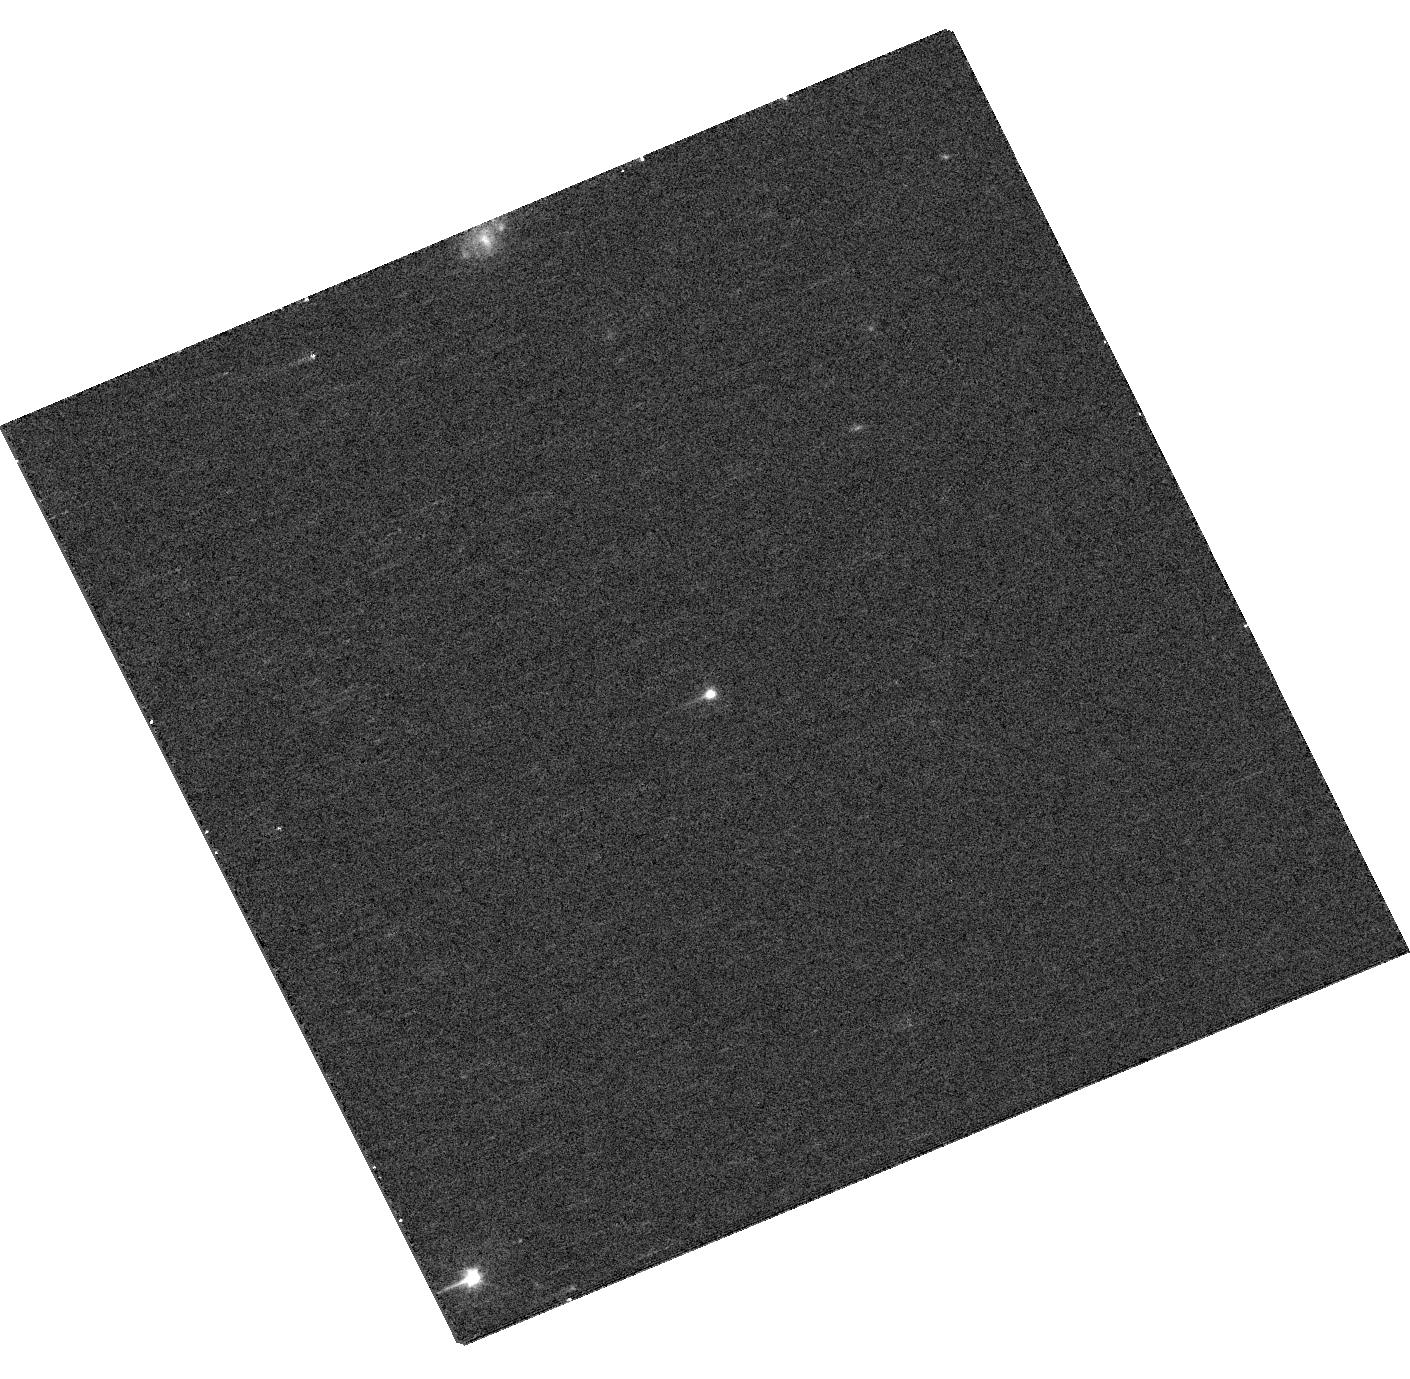
Target: 014748.27+152550.1. Instrument: WFC3/UVIS. Filter: F475W. Exposure: 8 min. Observation ID: hst_17455_31_wfc3_uvis_f475w_if8a31

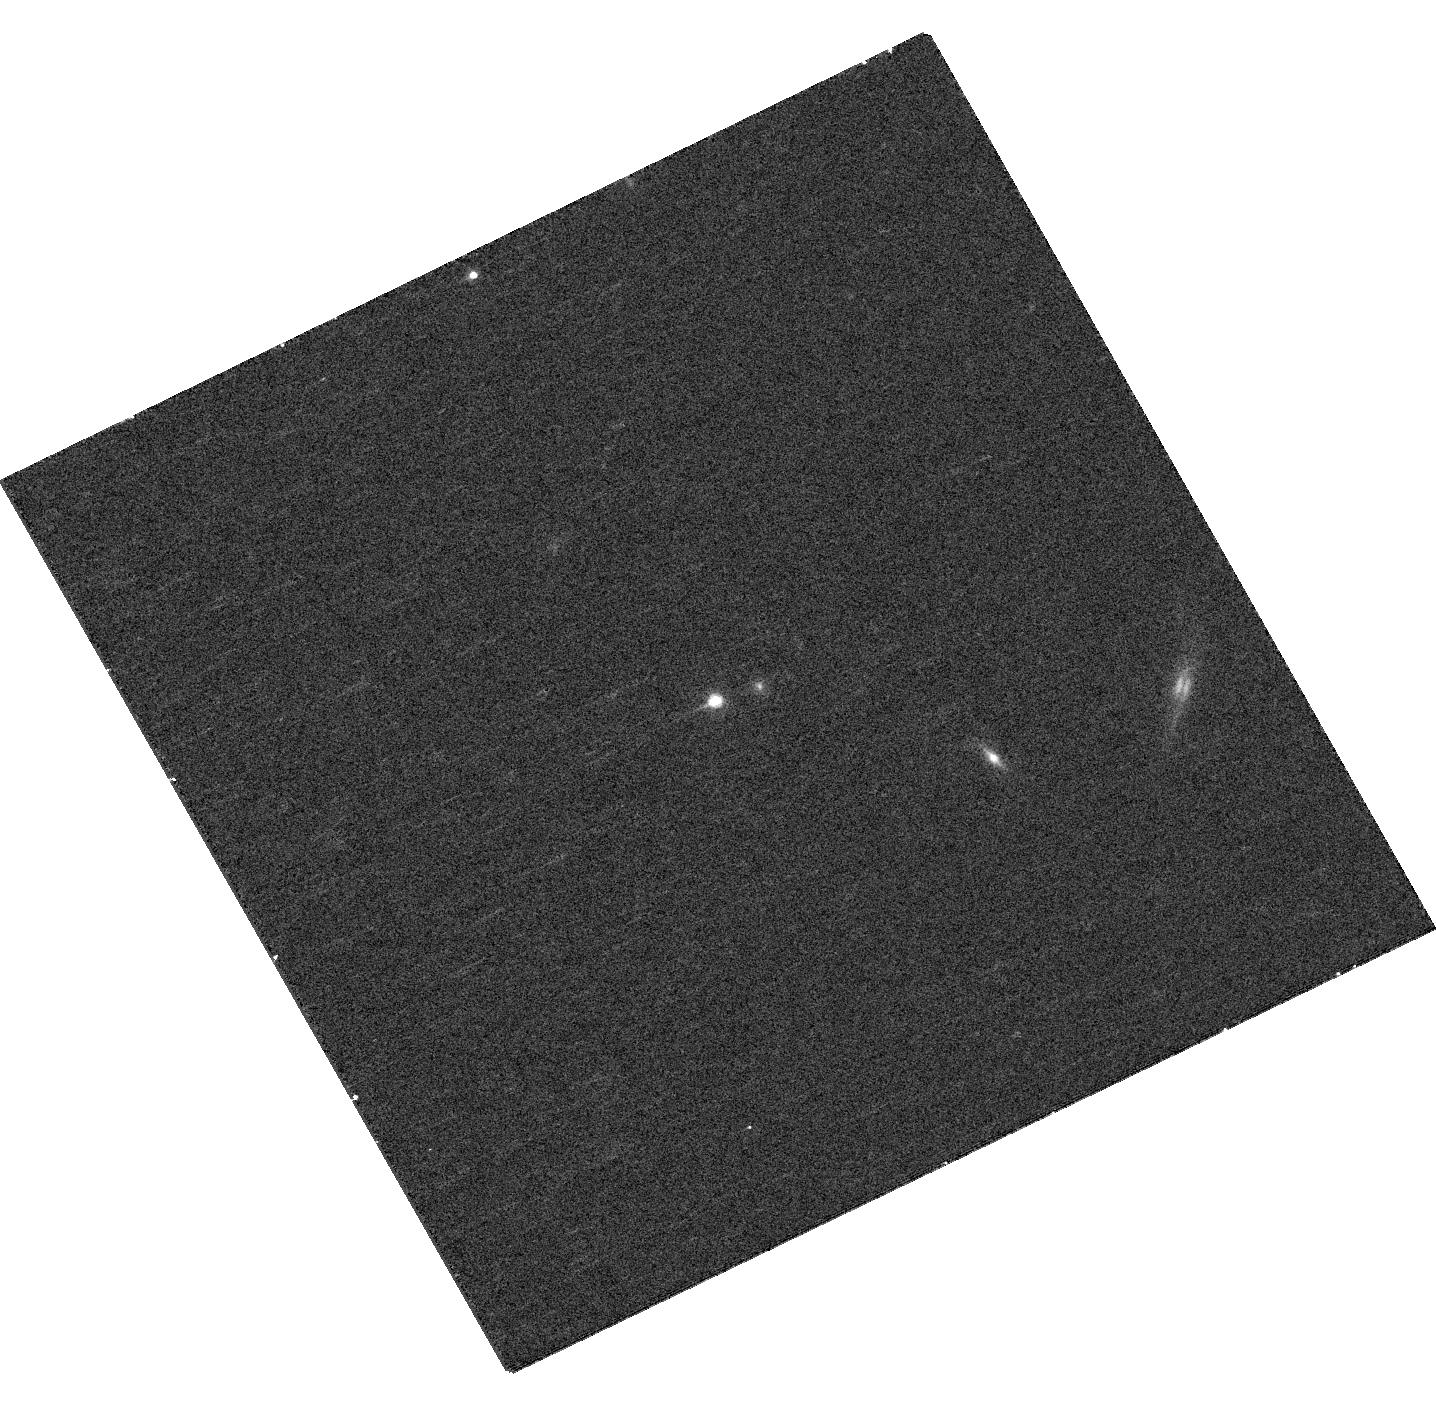
Target: 023035.56-074002.8. Instrument: WFC3/UVIS. Filter: F625W. Exposure: 8 min. Observation ID: hst_17455_46_wfc3_uvis_f625w_if8a46

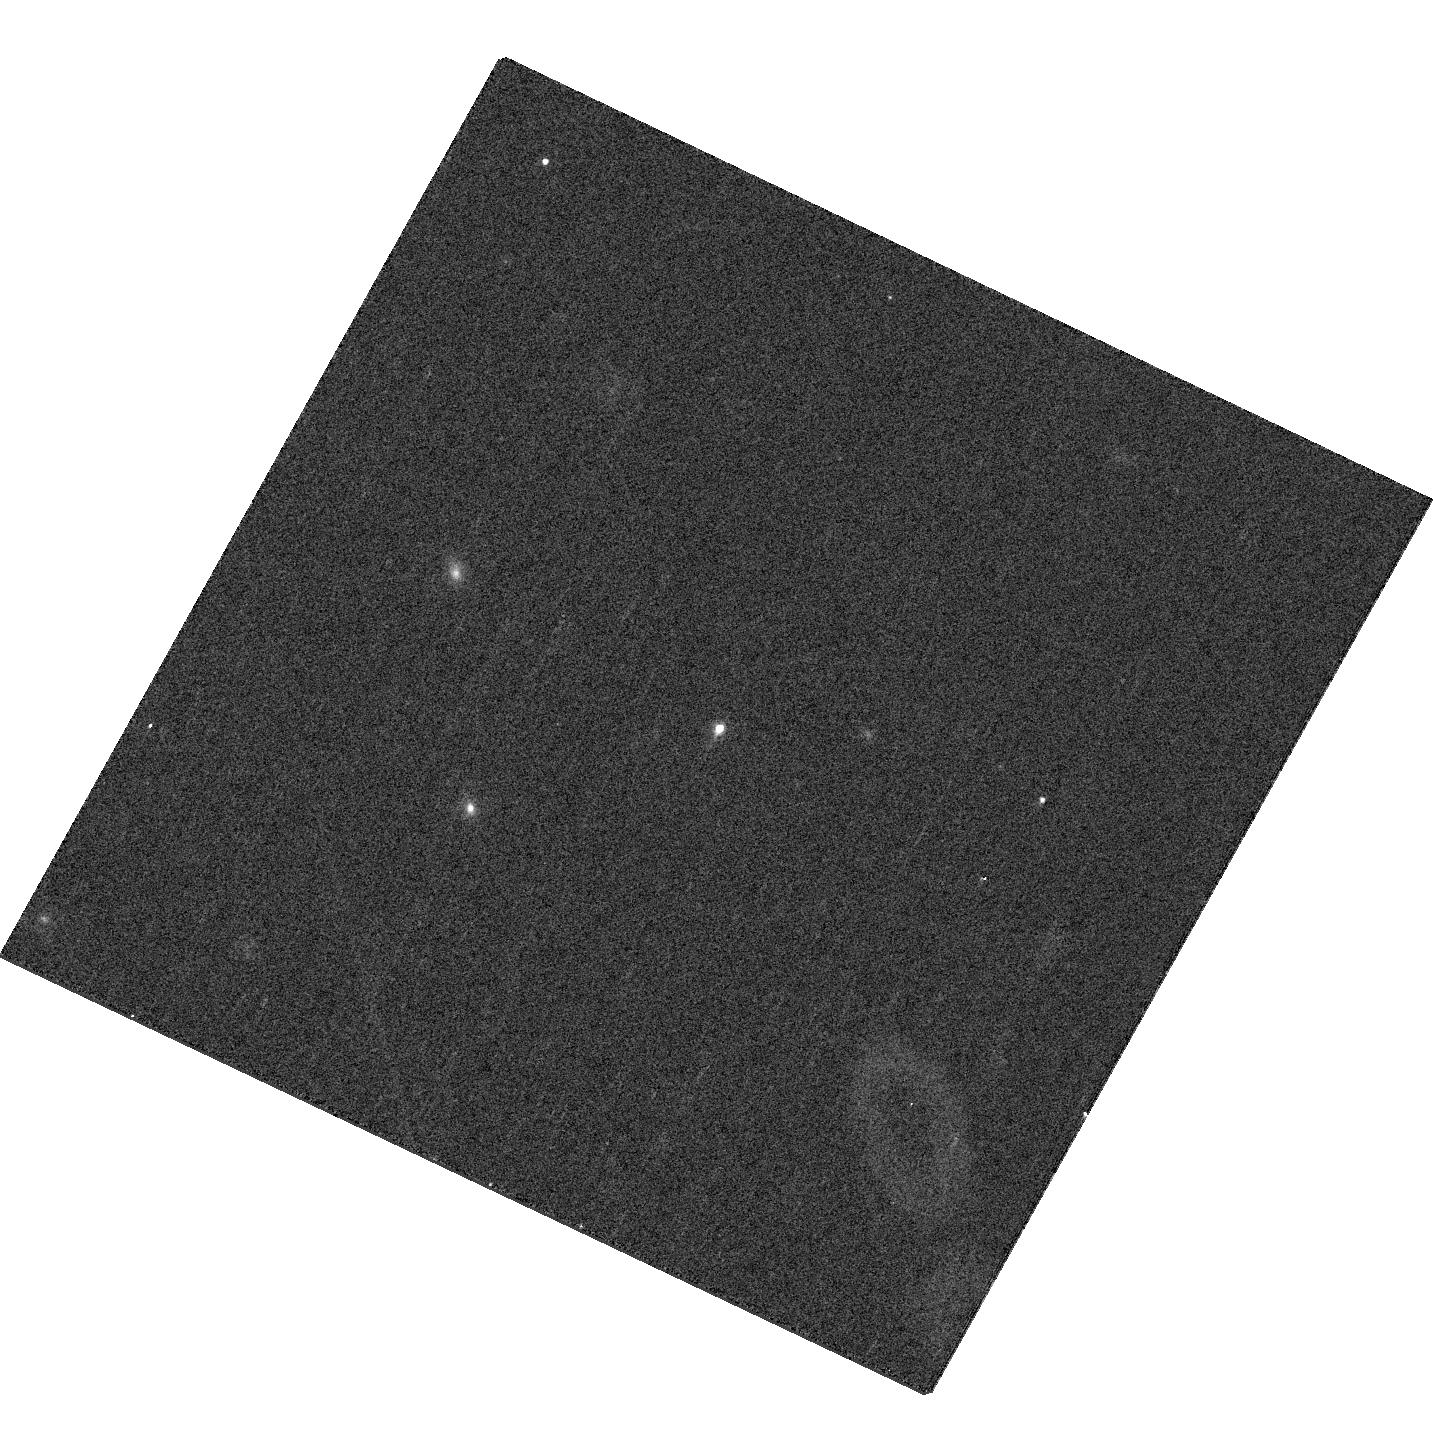
Target: 081636.80+323122.0. Instrument: WFC3/UVIS. Filter: F625W. Exposure: 8 min. Observation ID: hst_17455_69_wfc3_uvis_f625w_if8a69

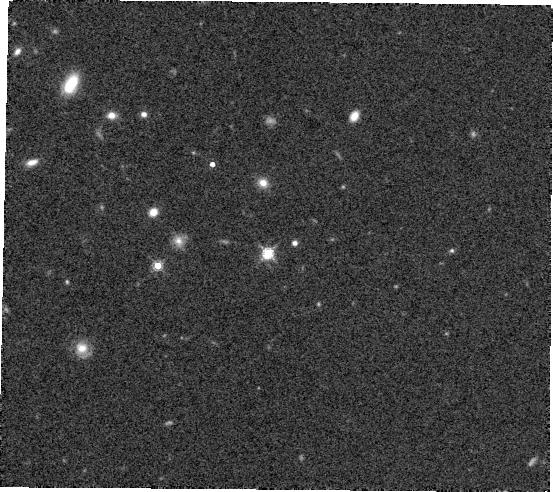
Target: 110147.87+423547.1. Instrument: WFC3/IR. Filter: F160W. Exposure: 7 min. Observation ID: hst_17455_0m_wfc3_ir_f160w_if8a0m

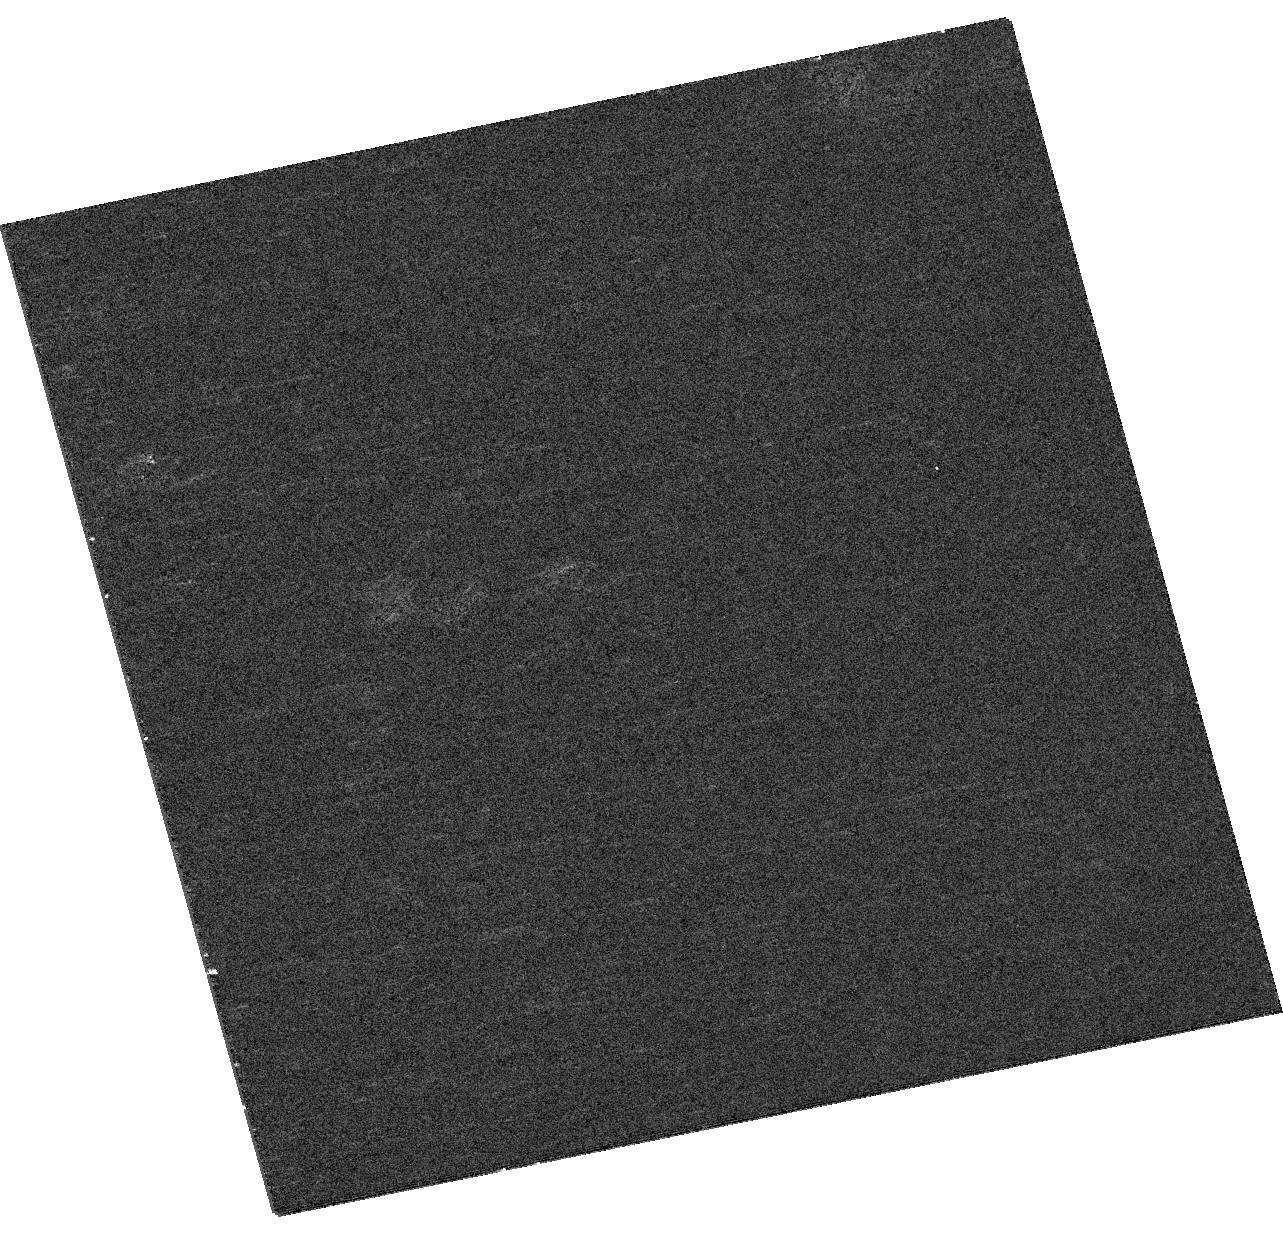
Target: 014433.91+284733.3. Instrument: WFC3/UVIS. Filter: F475W. Exposure: 8 min. Observation ID: hst_17455_5j_wfc3_uvis_f475w_if8a5j

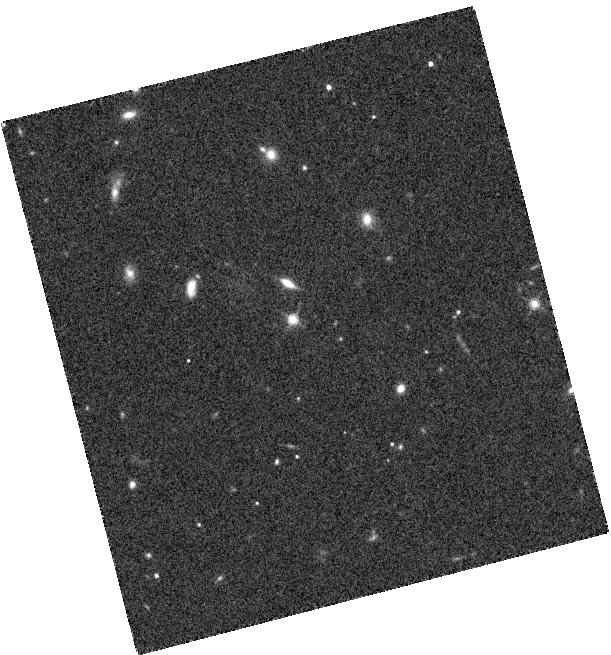
Target: 220613.04+031424.6. Instrument: WFC3/IR. Filter: F160W. Exposure: 7 min. Observation ID: hst_17455_3w_wfc3_ir_f160w_if8a3w

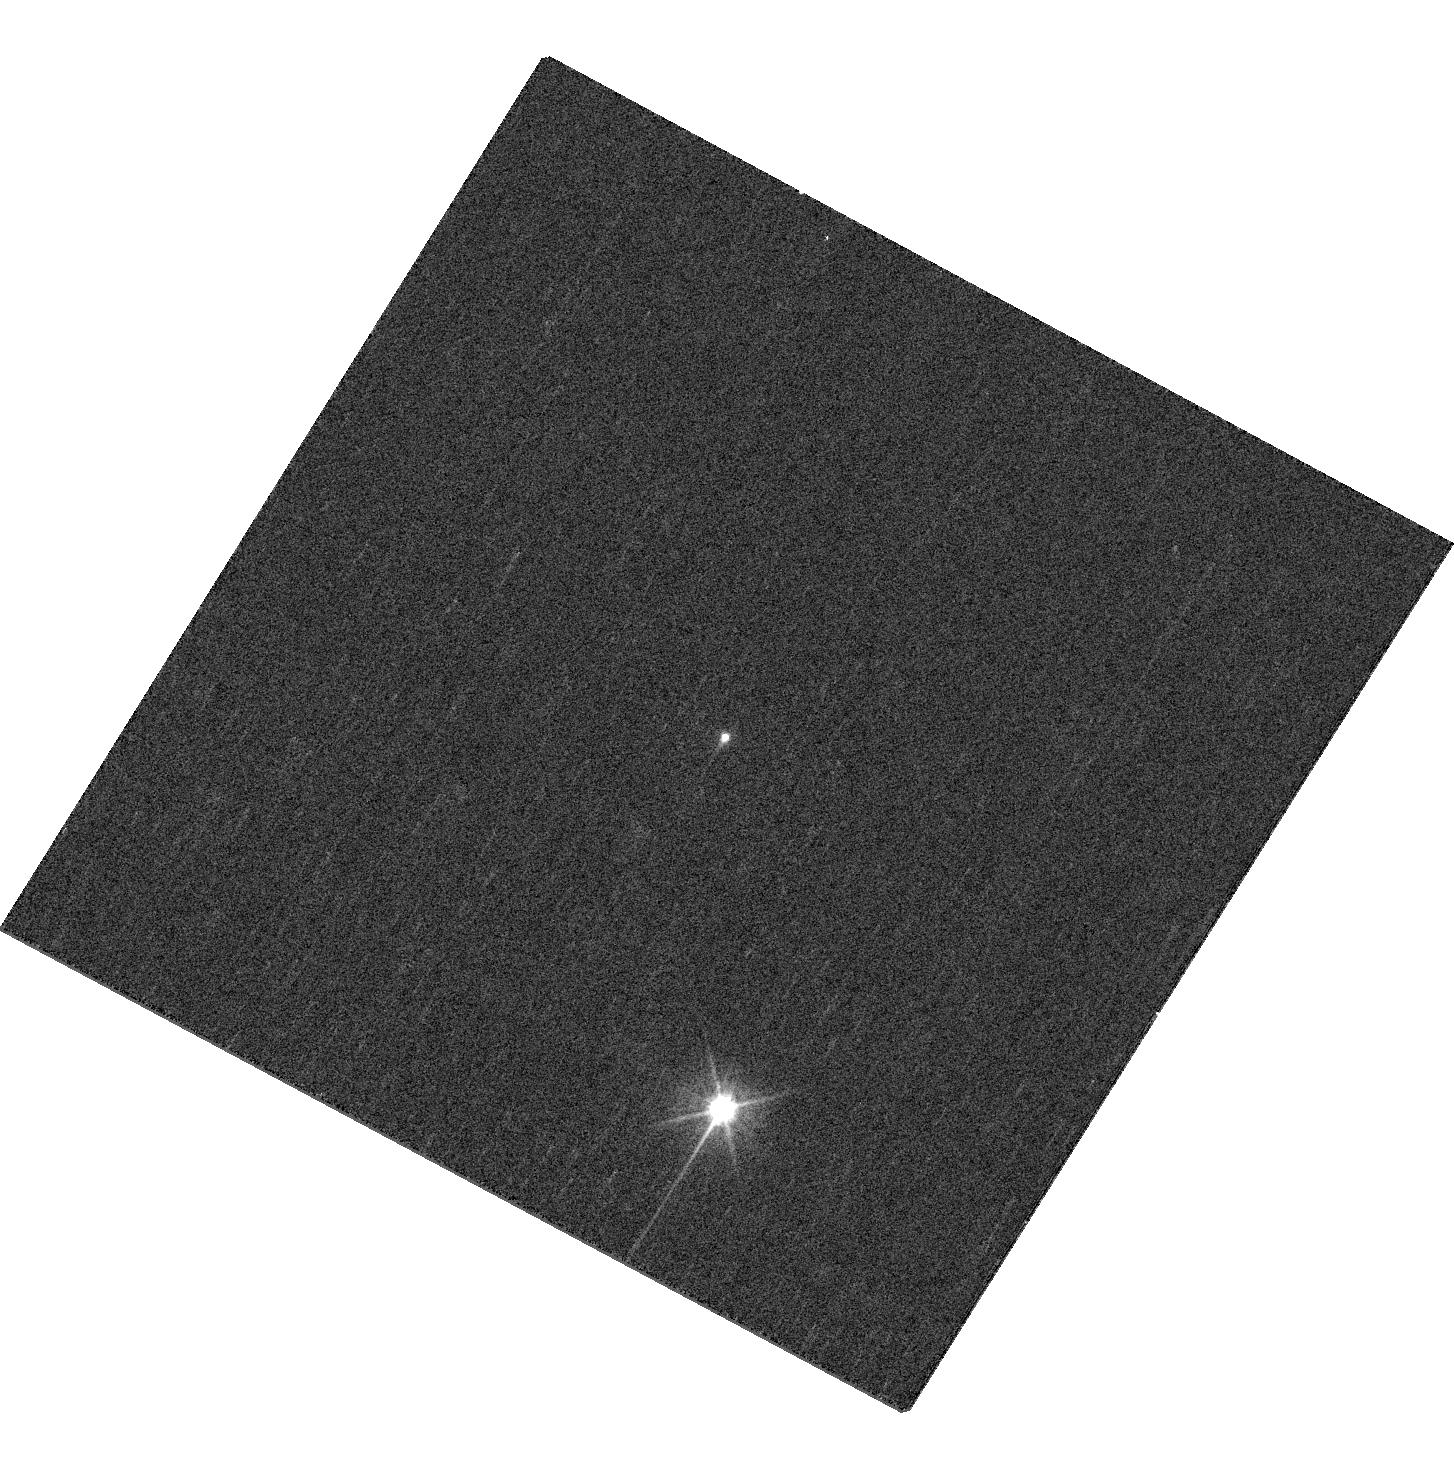
Target: 011724.55-052025.1. Instrument: WFC3/UVIS. Filter: F475W. Exposure: 8 min. Observation ID: hst_17455_19_wfc3_uvis_f475w_if8a19

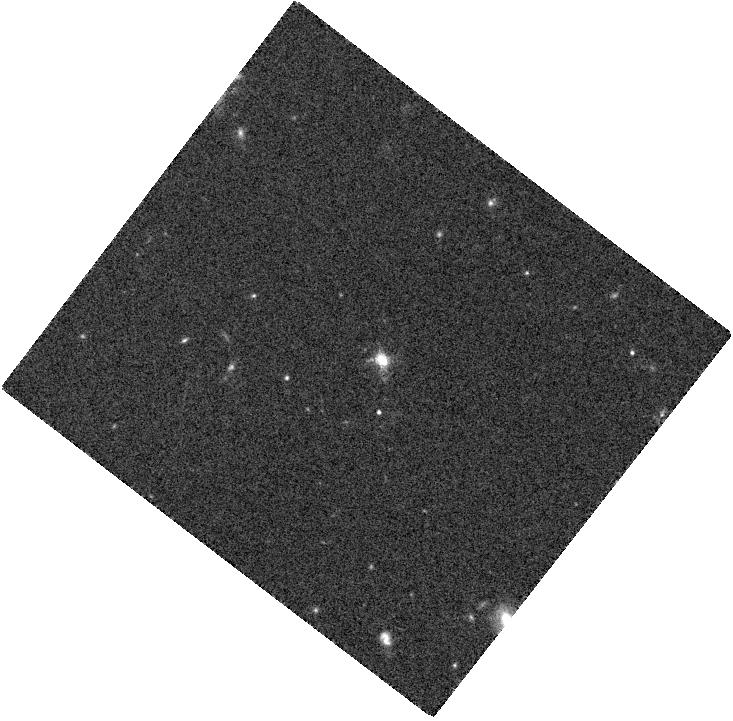
Target: 090501.12+585902.4. Instrument: WFC3/IR. Filter: F160W. Exposure: 7 min. Observation ID: hst_17455_80_wfc3_ir_f160w_if8a80

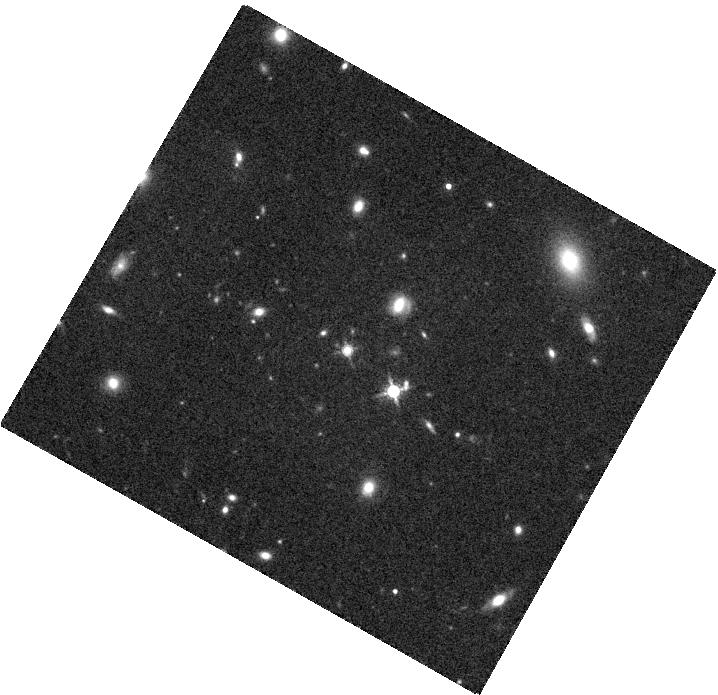
Target: 083135.16+251509.6. Instrument: WFC3/IR. Filter: F160W. Exposure: 7 min. Observation ID: hst_17455_74_wfc3_ir_f160w_if8a74

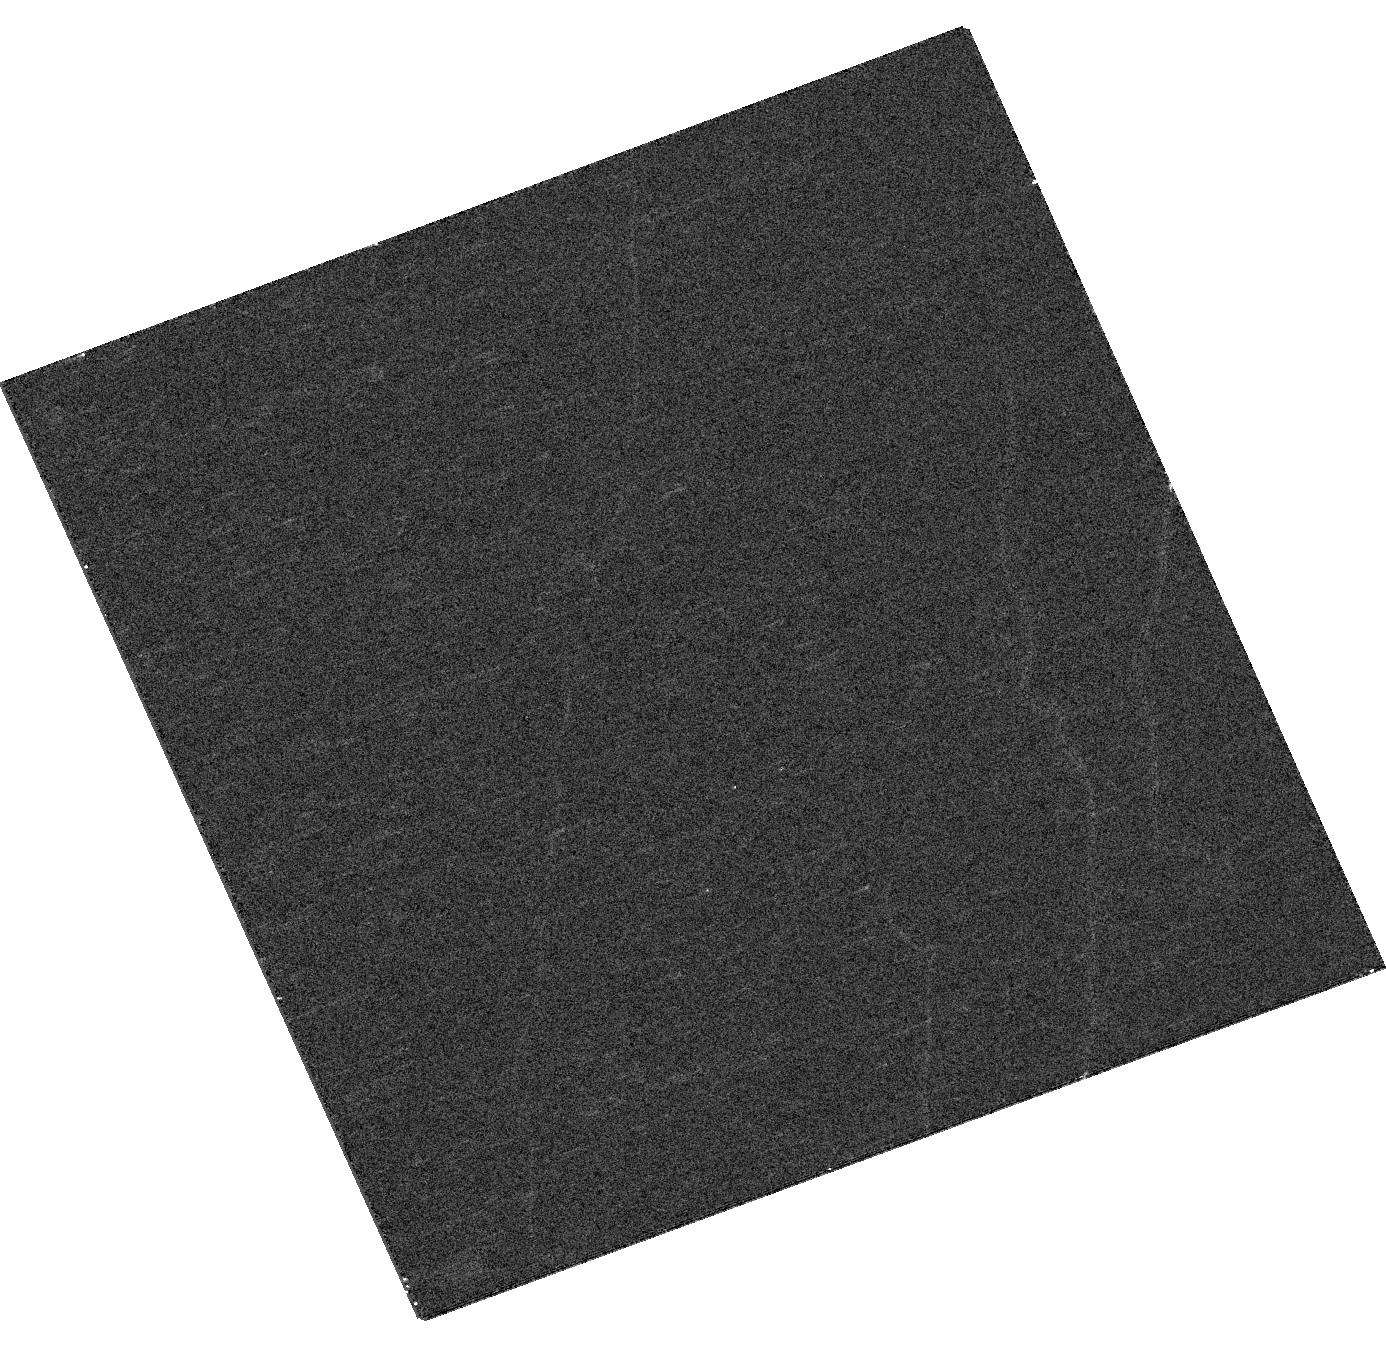
Target: 003715.88+205825.6. Instrument: WFC3/UVIS. Filter: F475W. Exposure: 8 min. Observation ID: hst_17455_13_wfc3_uvis_f475w_if8a13

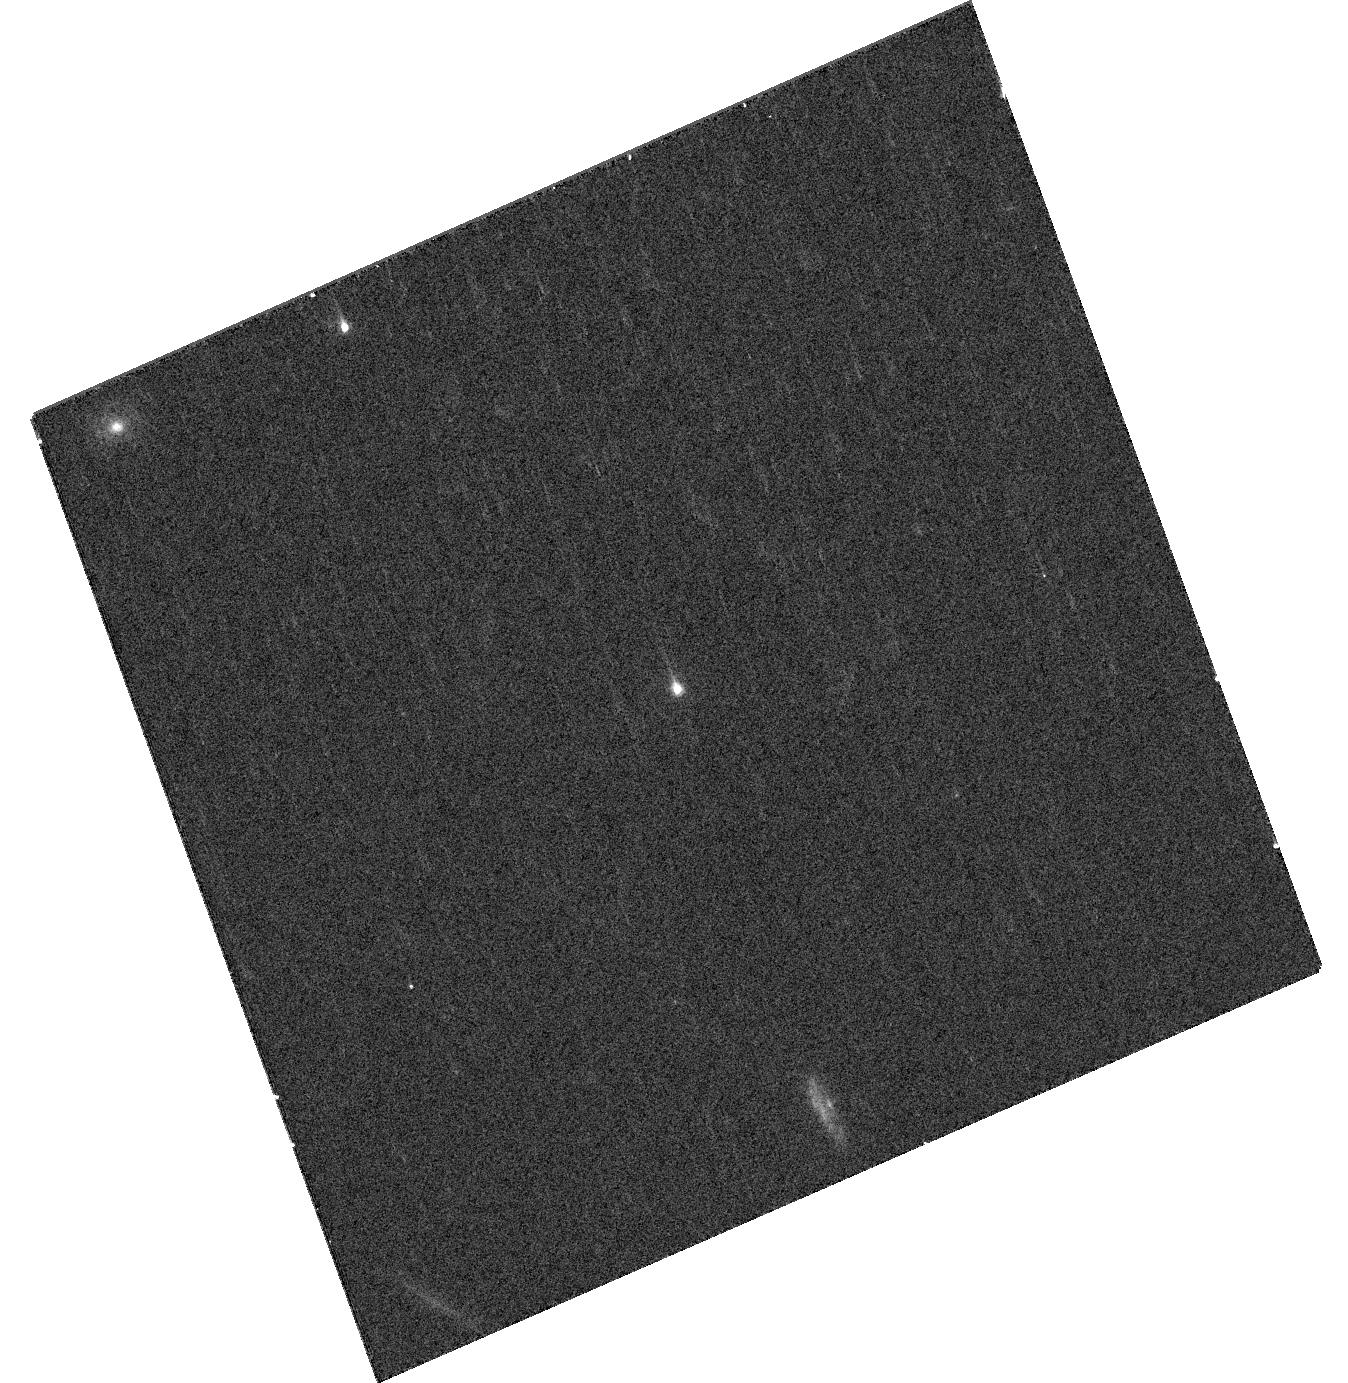
Target: 125710.24+550725.8. Instrument: WFC3/UVIS. Filter: F625W. Exposure: 8 min. Observation ID: hst_17455_2b_wfc3_uvis_f625w_if8a2b

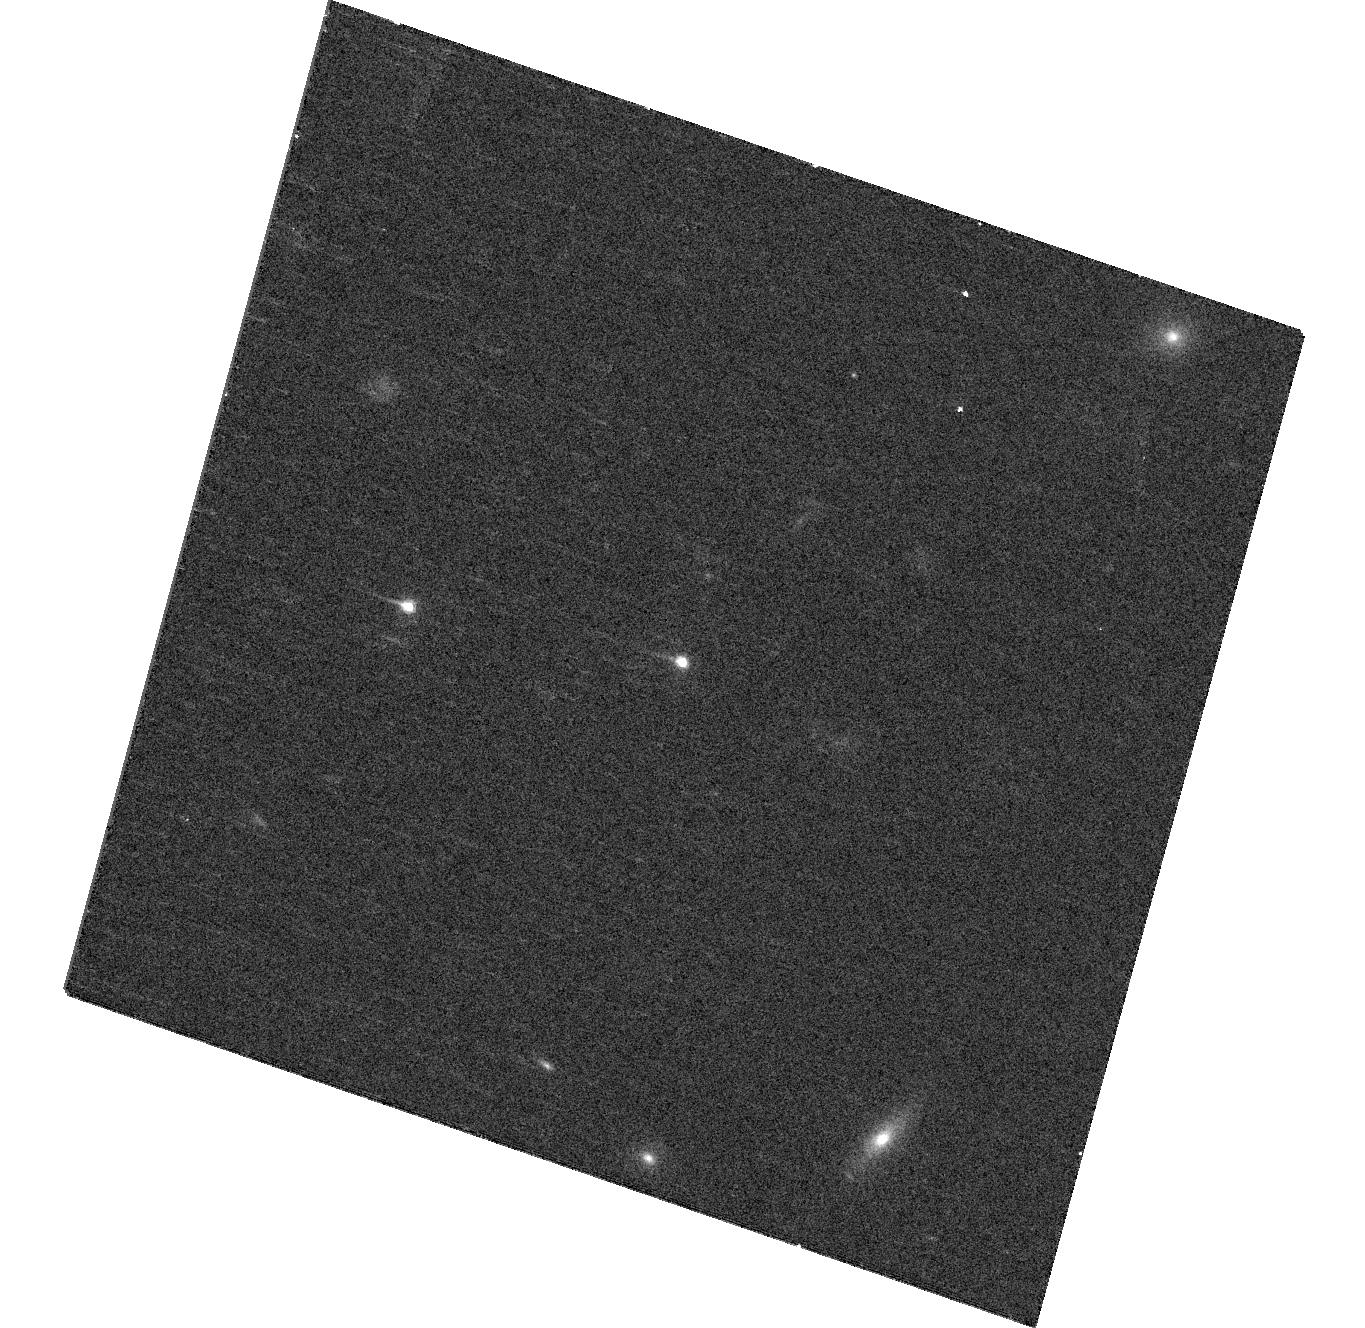
Target: 160037.58+344823.2. Instrument: WFC3/UVIS. Filter: F625W. Exposure: 8 min. Observation ID: hst_17455_3l_wfc3_uvis_f625w_if8a3l

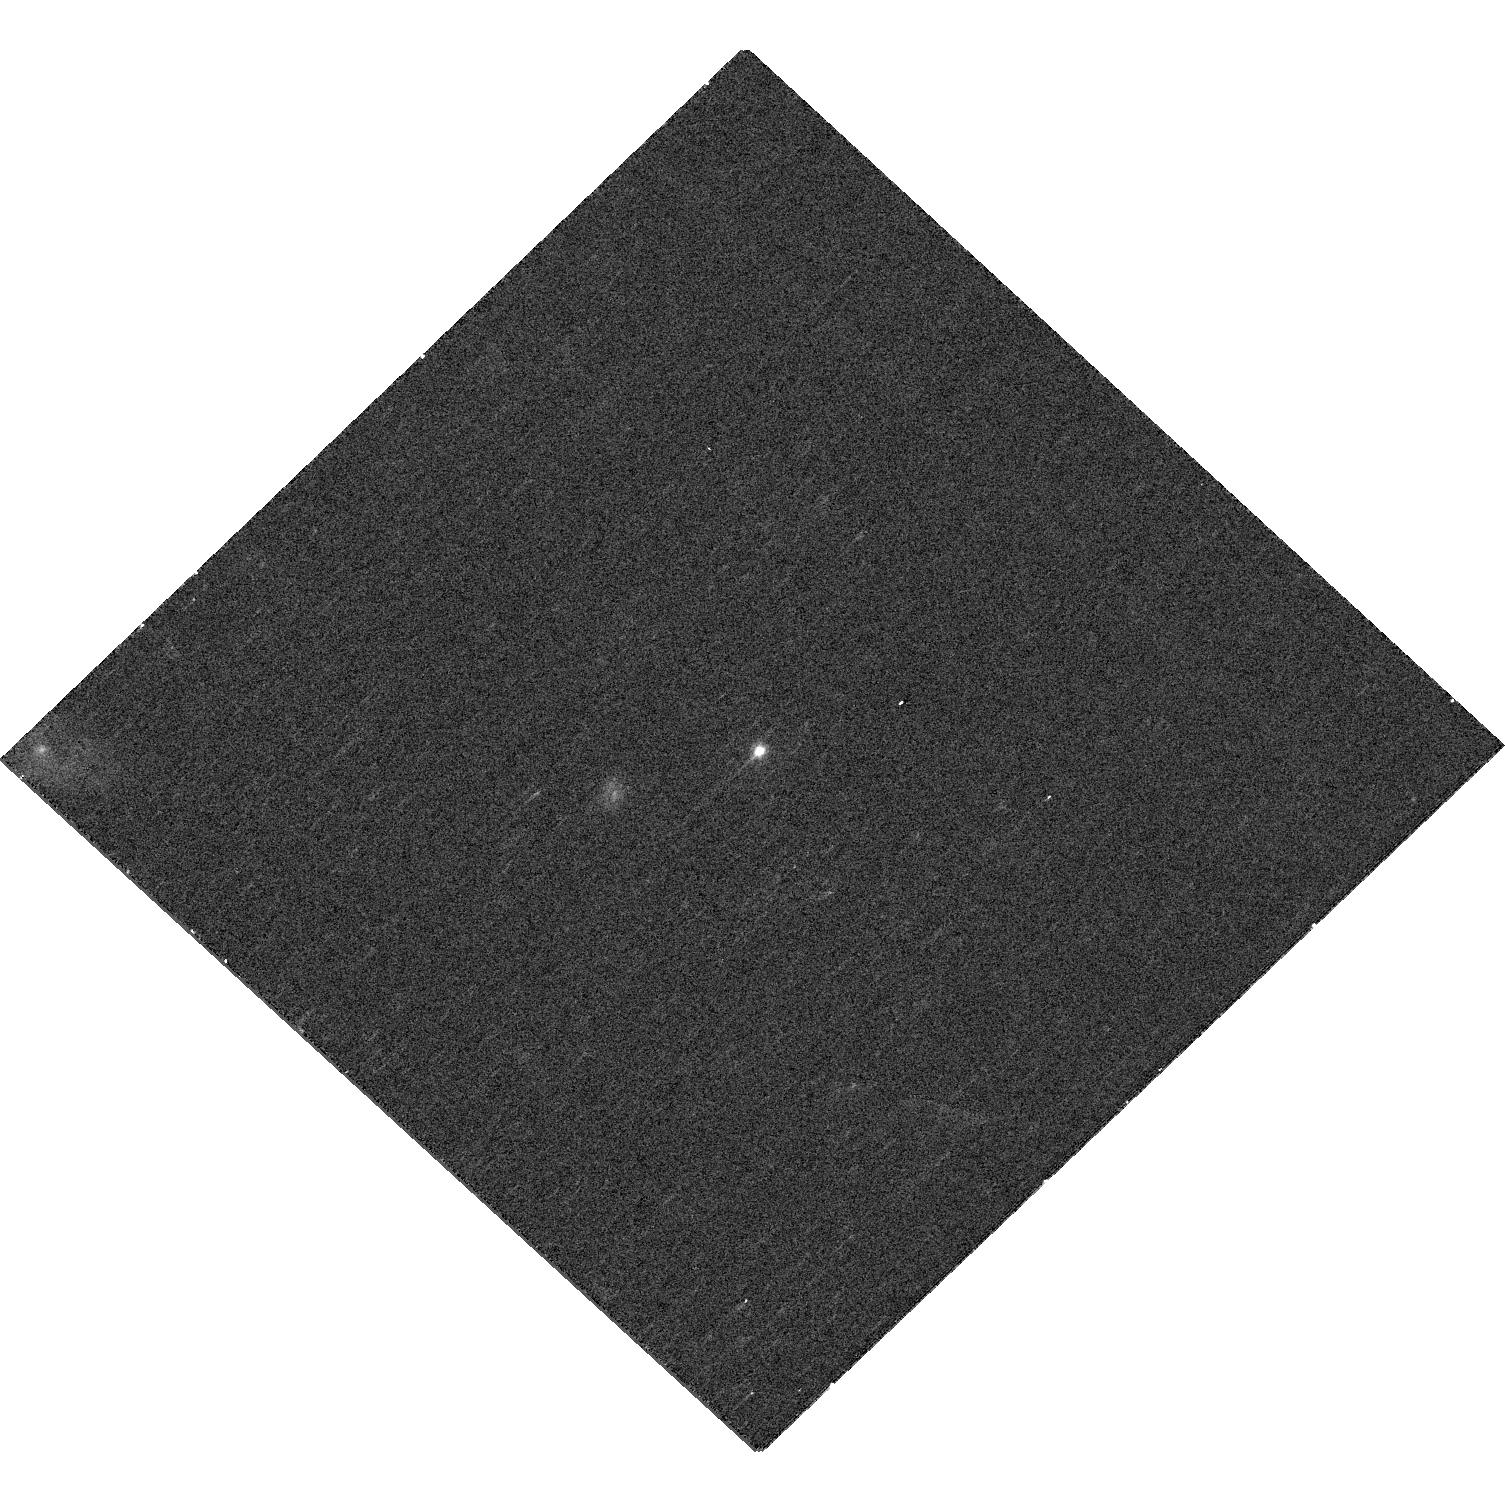
Target: 020626.46-002625.6. Instrument: WFC3/UVIS. Filter: F475W. Exposure: 8 min. Observation ID: hst_17455_37_wfc3_uvis_f475w_if8a37

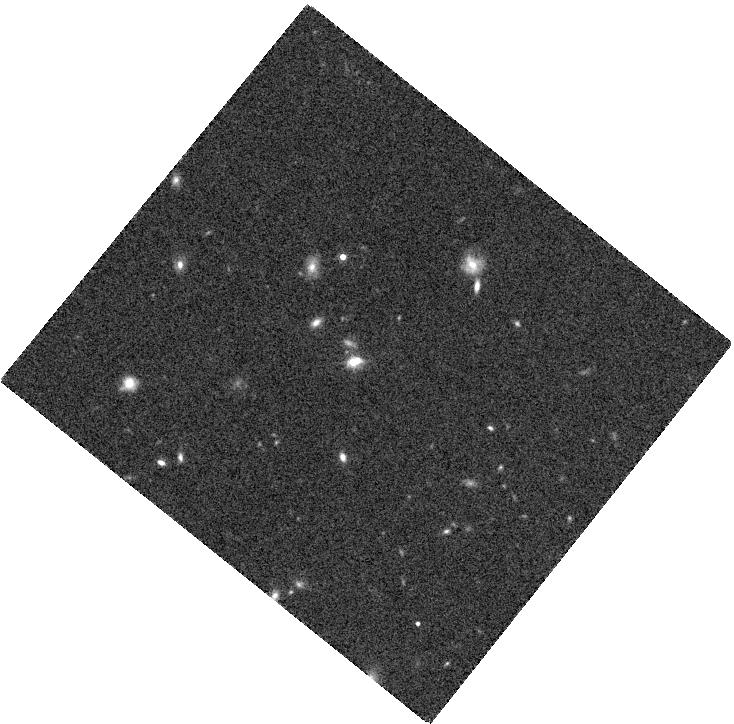
Target: 004127.45-020332.4. Instrument: WFC3/IR. Filter: F160W. Exposure: 7 min. Observation ID: hst_17455_5h_wfc3_ir_f160w_if8a5h

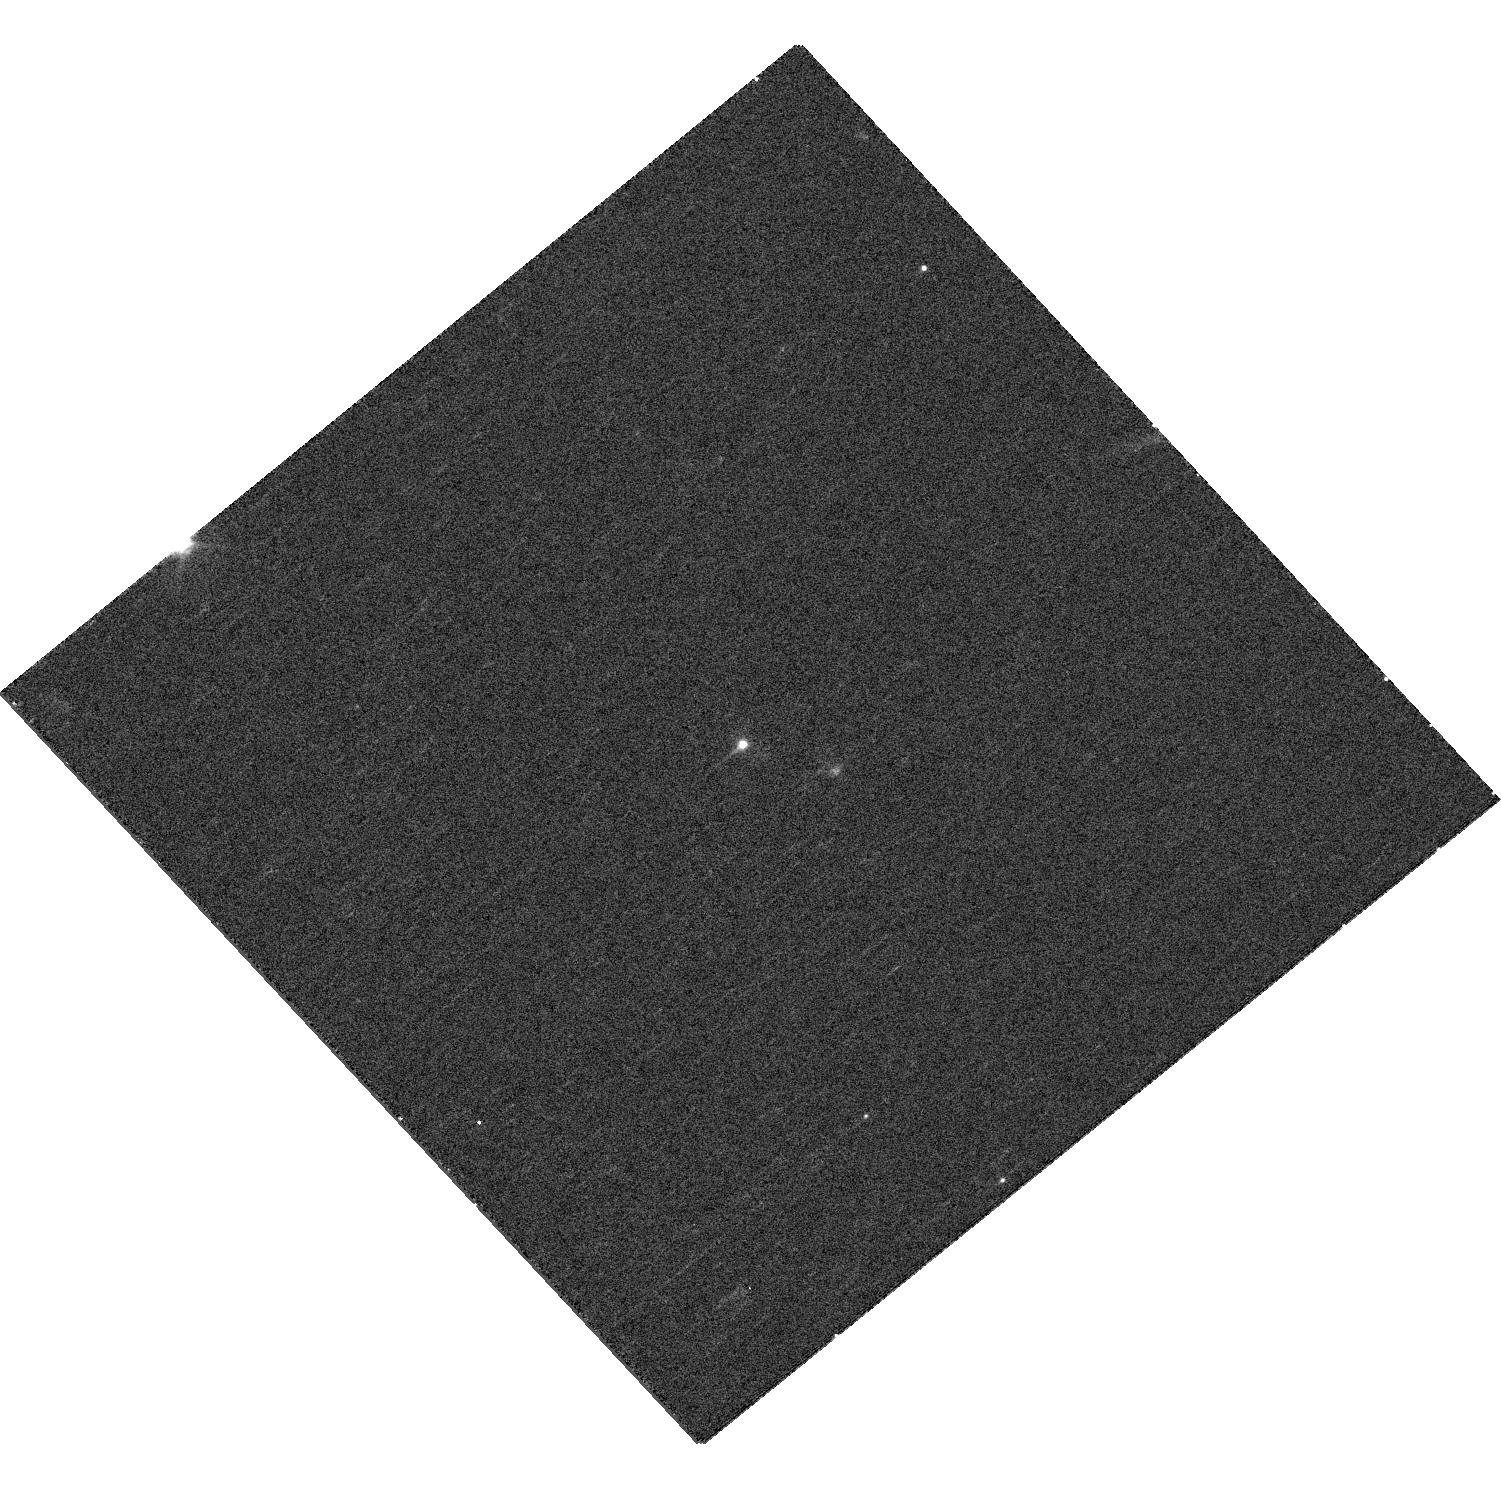
Target: 001306.12-025846.4. Instrument: WFC3/UVIS. Filter: F475W. Exposure: 8 min. Observation ID: hst_17455_04_wfc3_uvis_f475w_if8a04

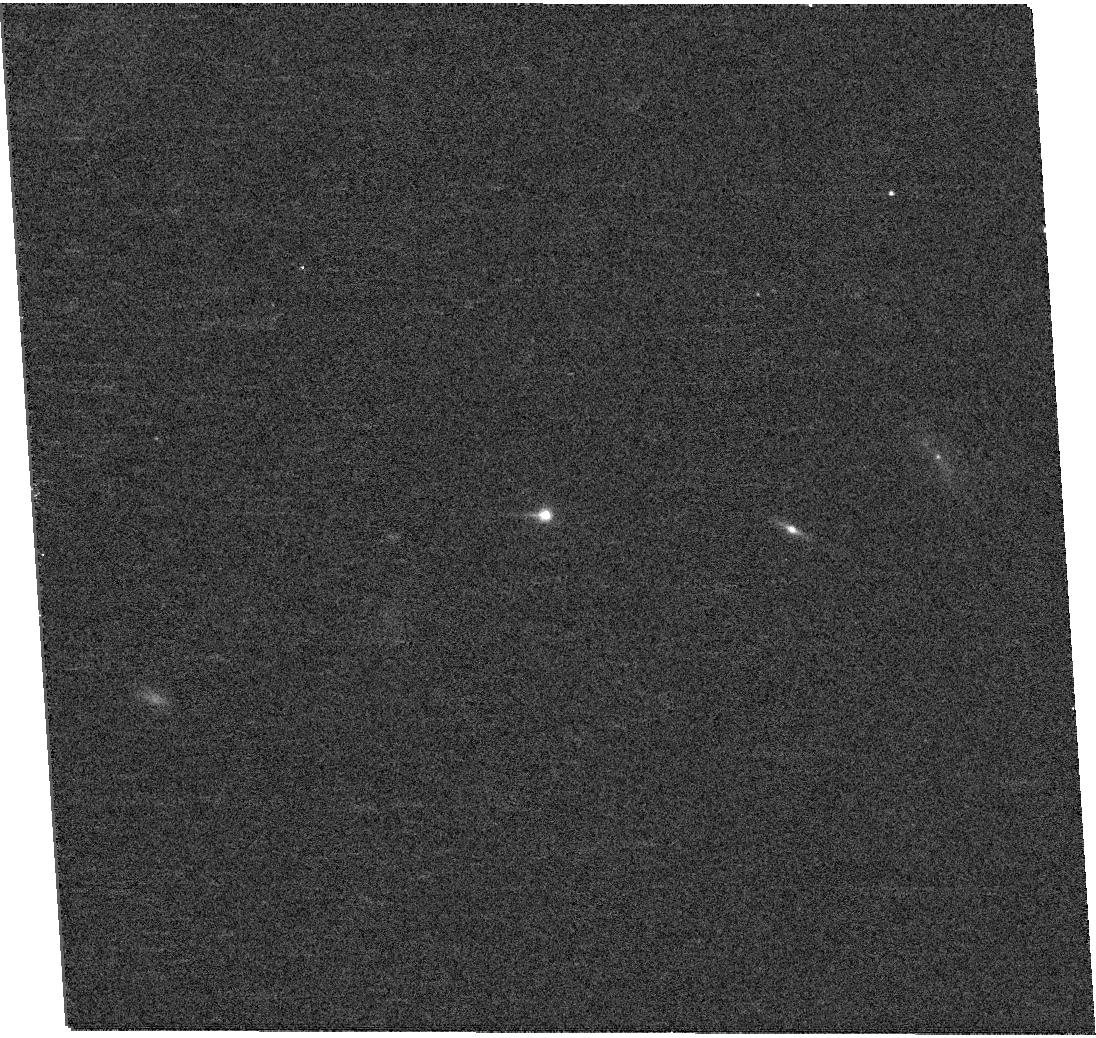
Target: 000905.74+281803.5. Instrument: WFC3/UVIS. Filter: F625W. Exposure: 8 min. Observation ID: hst_17455_02_wfc3_uvis_f625w_if8a02

A Snapshot Survey of Sub-arcsec Dual Quasars and Lenses at z>2 (PI: Shen, Yue)

The search for and characterization of the binary supermassive black hole (SMBH) population over cosmic history is a critical pathway to understanding galaxy/SMBH assembly and predicting low-frequency gravitational waves from the mergers of these SMBHs. The high-redshift (z>2) regime (i.e., the "quasar epoch") is of particiular importance, where SMBH accretion and global star formation reached their peak activity, and galaxy mergers occur much more frequently than at lower redshifts. This is also the regime where observations of close SMBH pairs significantly lag behind theories: due to observational limitations, there are few unambiguously confirmed SMBH pairs below ~10 kpc at z>2. Here we propose a WFC3 UVIS+IR snapshot imaging program of luminous z>2 quasars to systematically discover kpc-scale dual (unobscured) quasars and sub-arcsec lenses, using recently developed astrometric techniques with Gaia data that have been proven efficient in this redshift-separation regime. The three-band imaging (UVIS-F475W/F625W and IR-F160W) will resolve the pair at ~0.1" resolution, provide color information and detect a potential lens galaxy and/or merger features to assess the nature of the resolved pair. This program will produce an unprecedented large sample of kpc-scale quasar pairs at cosmic noon, which will not only provide the first quantitative constraints on this progenitor population of SMBH mergers, but also critical insights on the galaxy formation story.